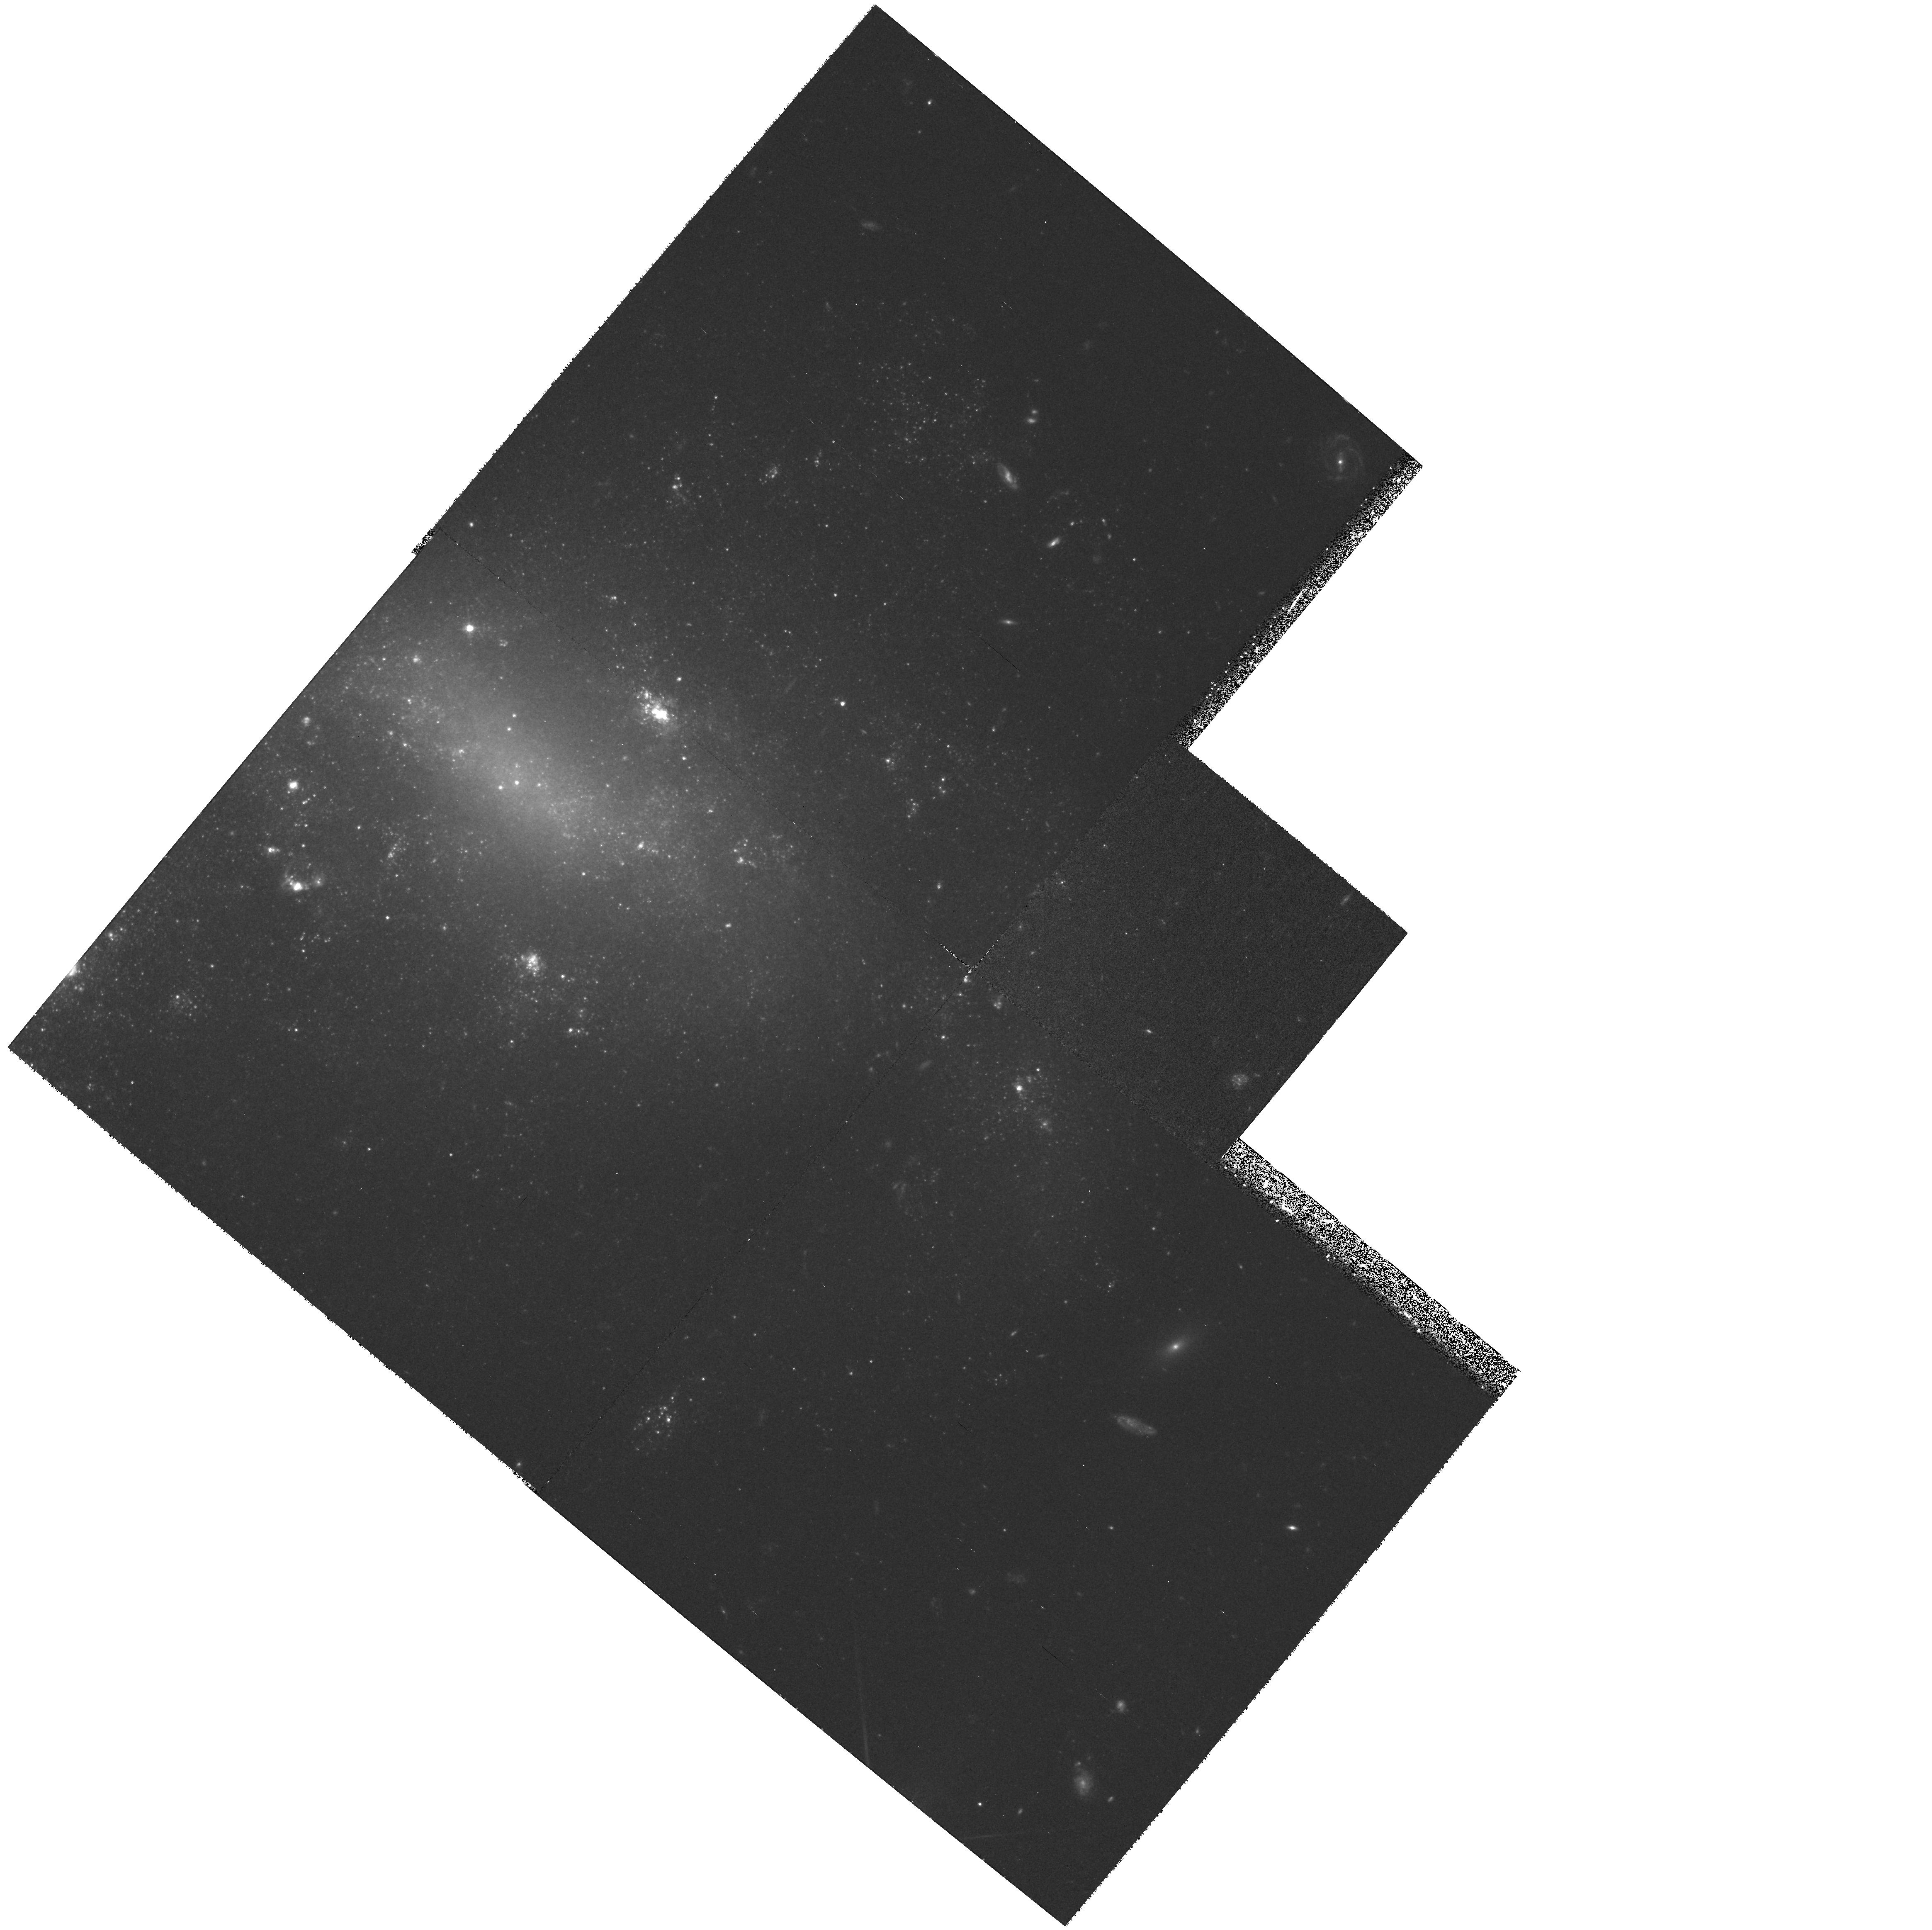
Target: NGC1326A. Instrument: WFPC2/PC. Filter: F555W. Exposure: 1.4 h. Observation ID: hst_7502_01_wfpc2_pc_f555w_u4tl01

DETERMINATION OF THE EXTRAGALACTIC DISTANCE SCALE. (PI: Mould, Jeremy R.)

Many fundamental problems in cosmology and astrophysics remain unsettled because the value of the expansion rate is uncertain to a factor of two. The refurbished HST has provided the opportunity to break this impasse. We propose to complete a program, which in combination with other GTO and GO work should lead to a measurement of H_0 to 10\ Our main goal is the observation of Cepheids in 19 fields in 18 nearby galaxies, for the purpose of calibrating the best secondary distance indicators, including the infrared Tully-Fisher relation, the Planetary Nebula Luminosity Function, the Surface Brightness Fluctuation method, the type Ia supernovae standard candle and the type II supernova Expanding Photosphere Method. From Cycle 5 observations we have inferred H_0 = 73 +/- 10 km/sec/Mpc. In Cycle 6 we expect to obtain 10\ Fornax clusters, anchorpoints for most of the key secondary distance indicators which trace the Hubble flow to large distances. In Cycle 7 we simply need to revisit one of the Fornax galaxies in order to eliminate aliases in the periods of its longer period Cepheids. Unique features of this proposal include an end-to-end approach to the extragalactic distance scale, and a careful error budget for the Key Project.